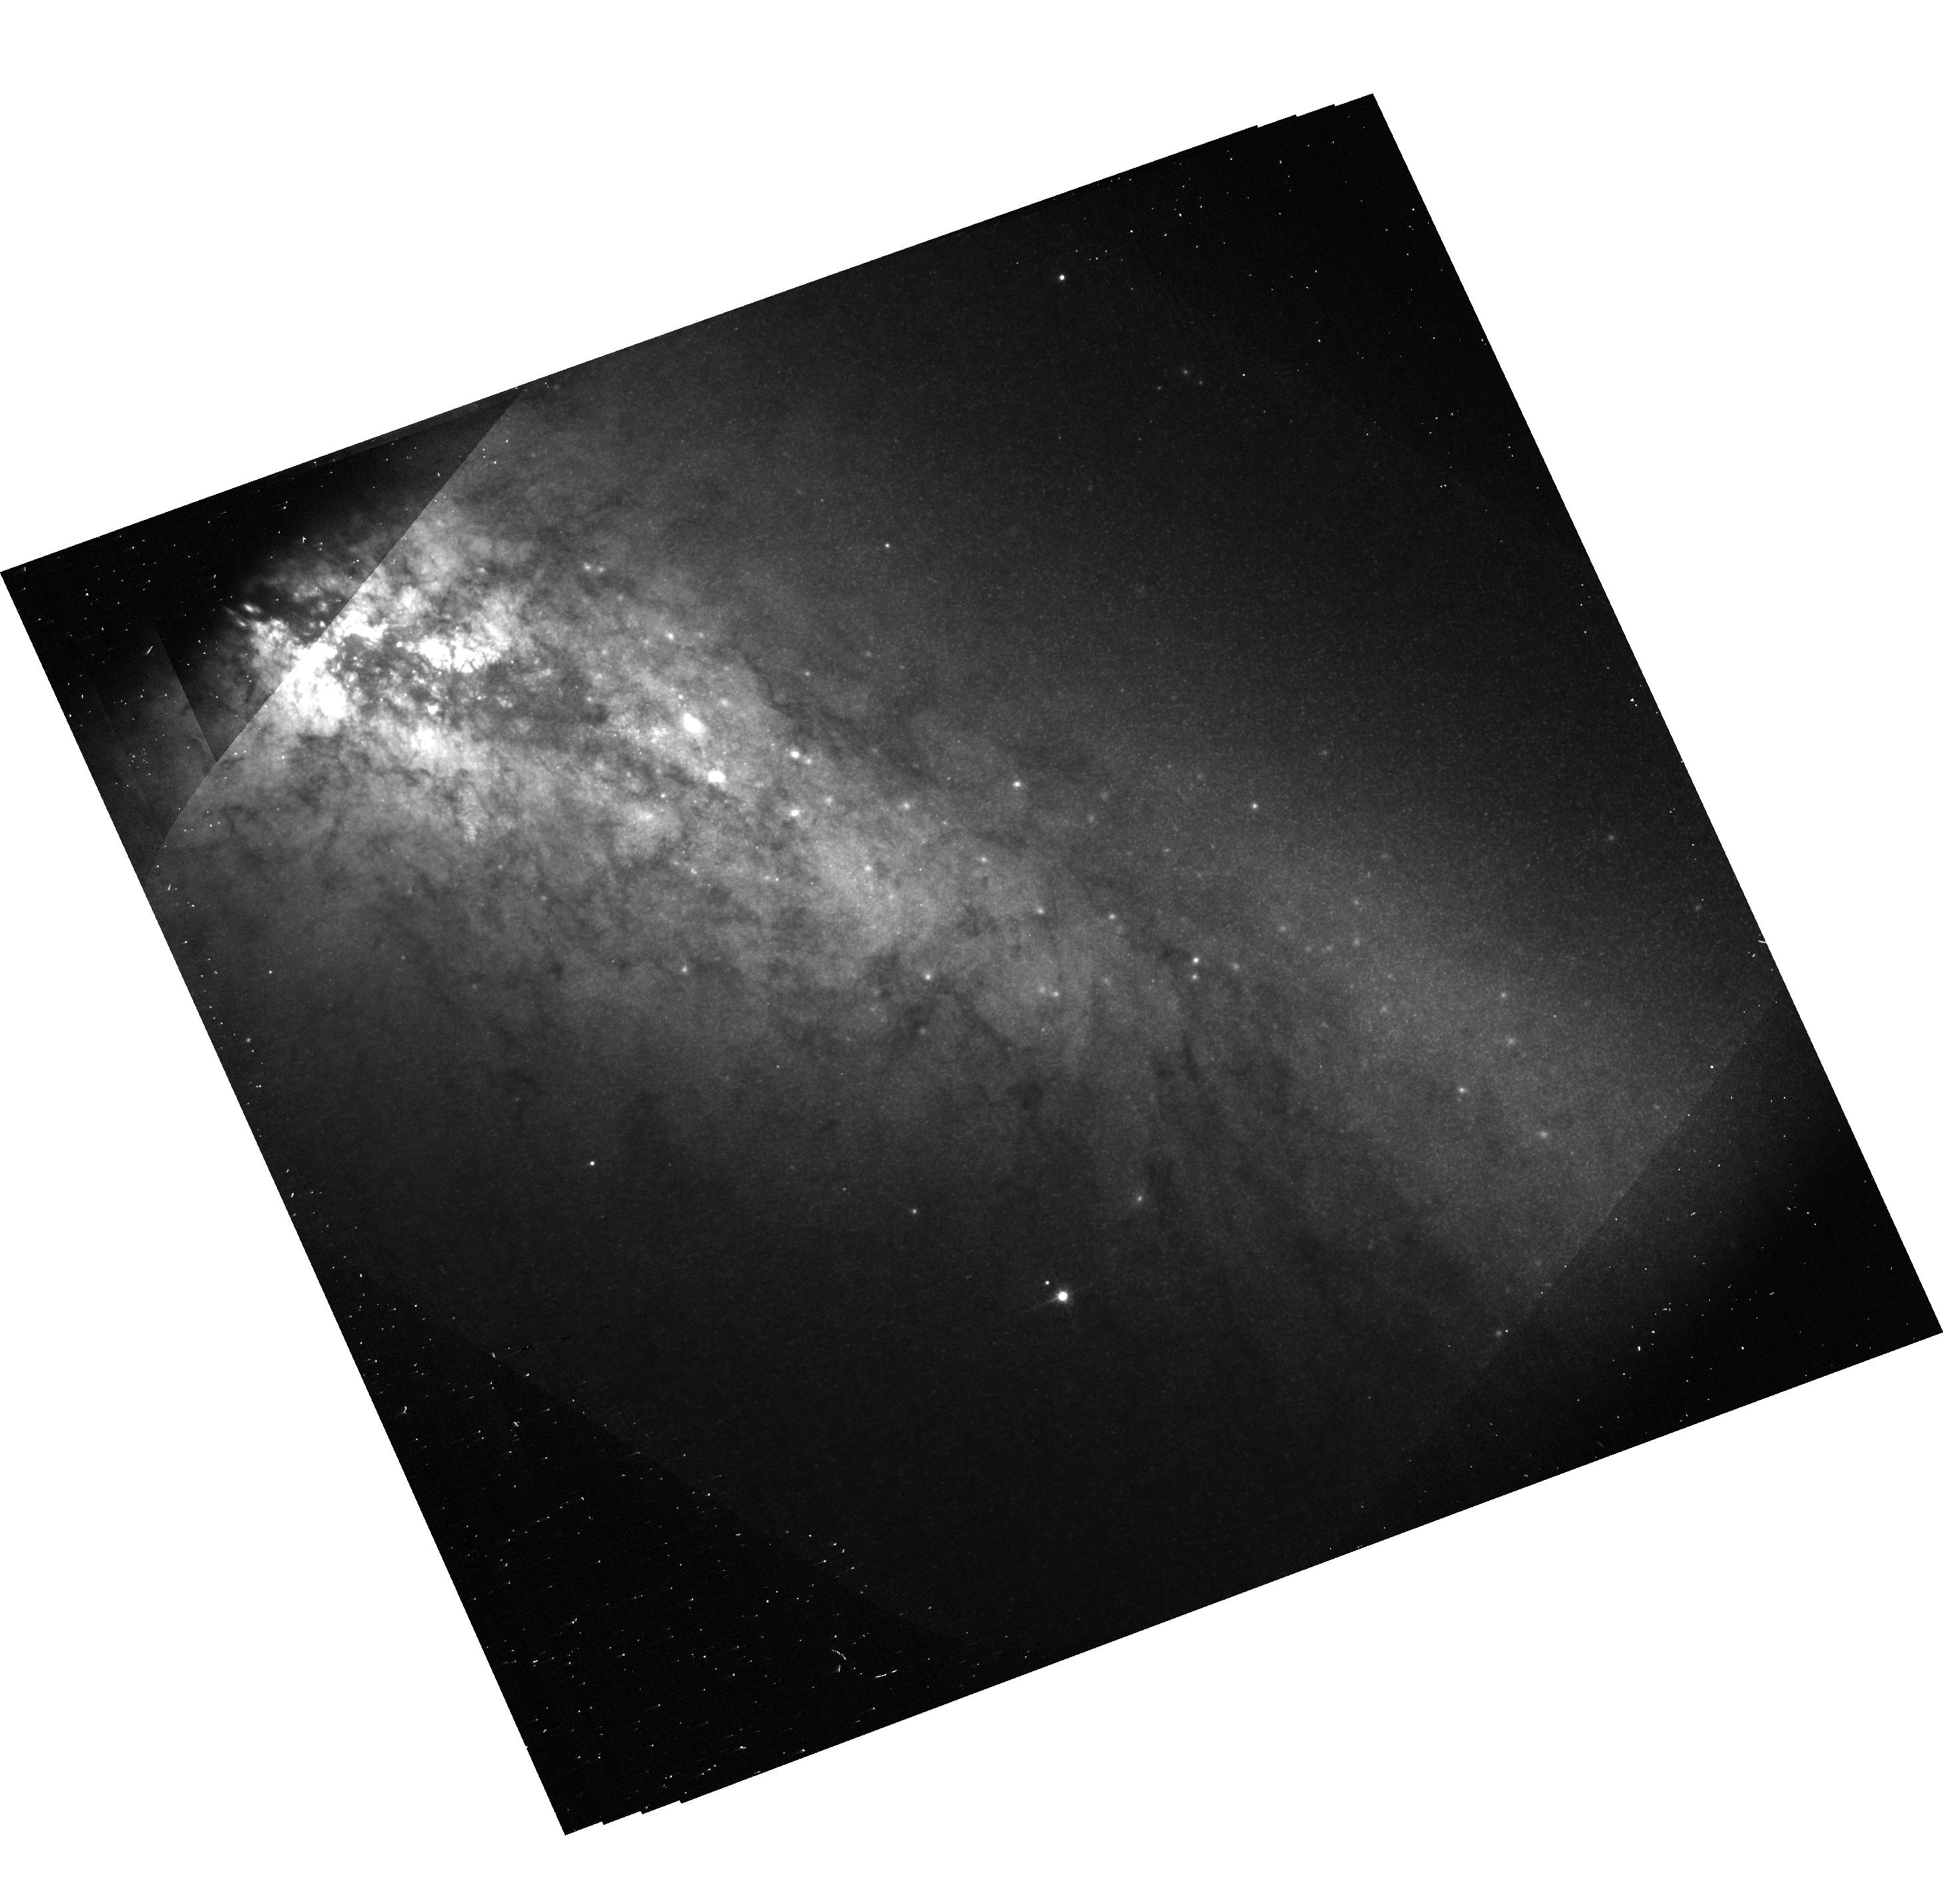
Target: SN-2014J. Instrument: ACS/WFC. Filter: F775W. Exposure: 7 min. Observation ID: hst_14139_01_acs_wfc_f775w-pol0v_jcye01

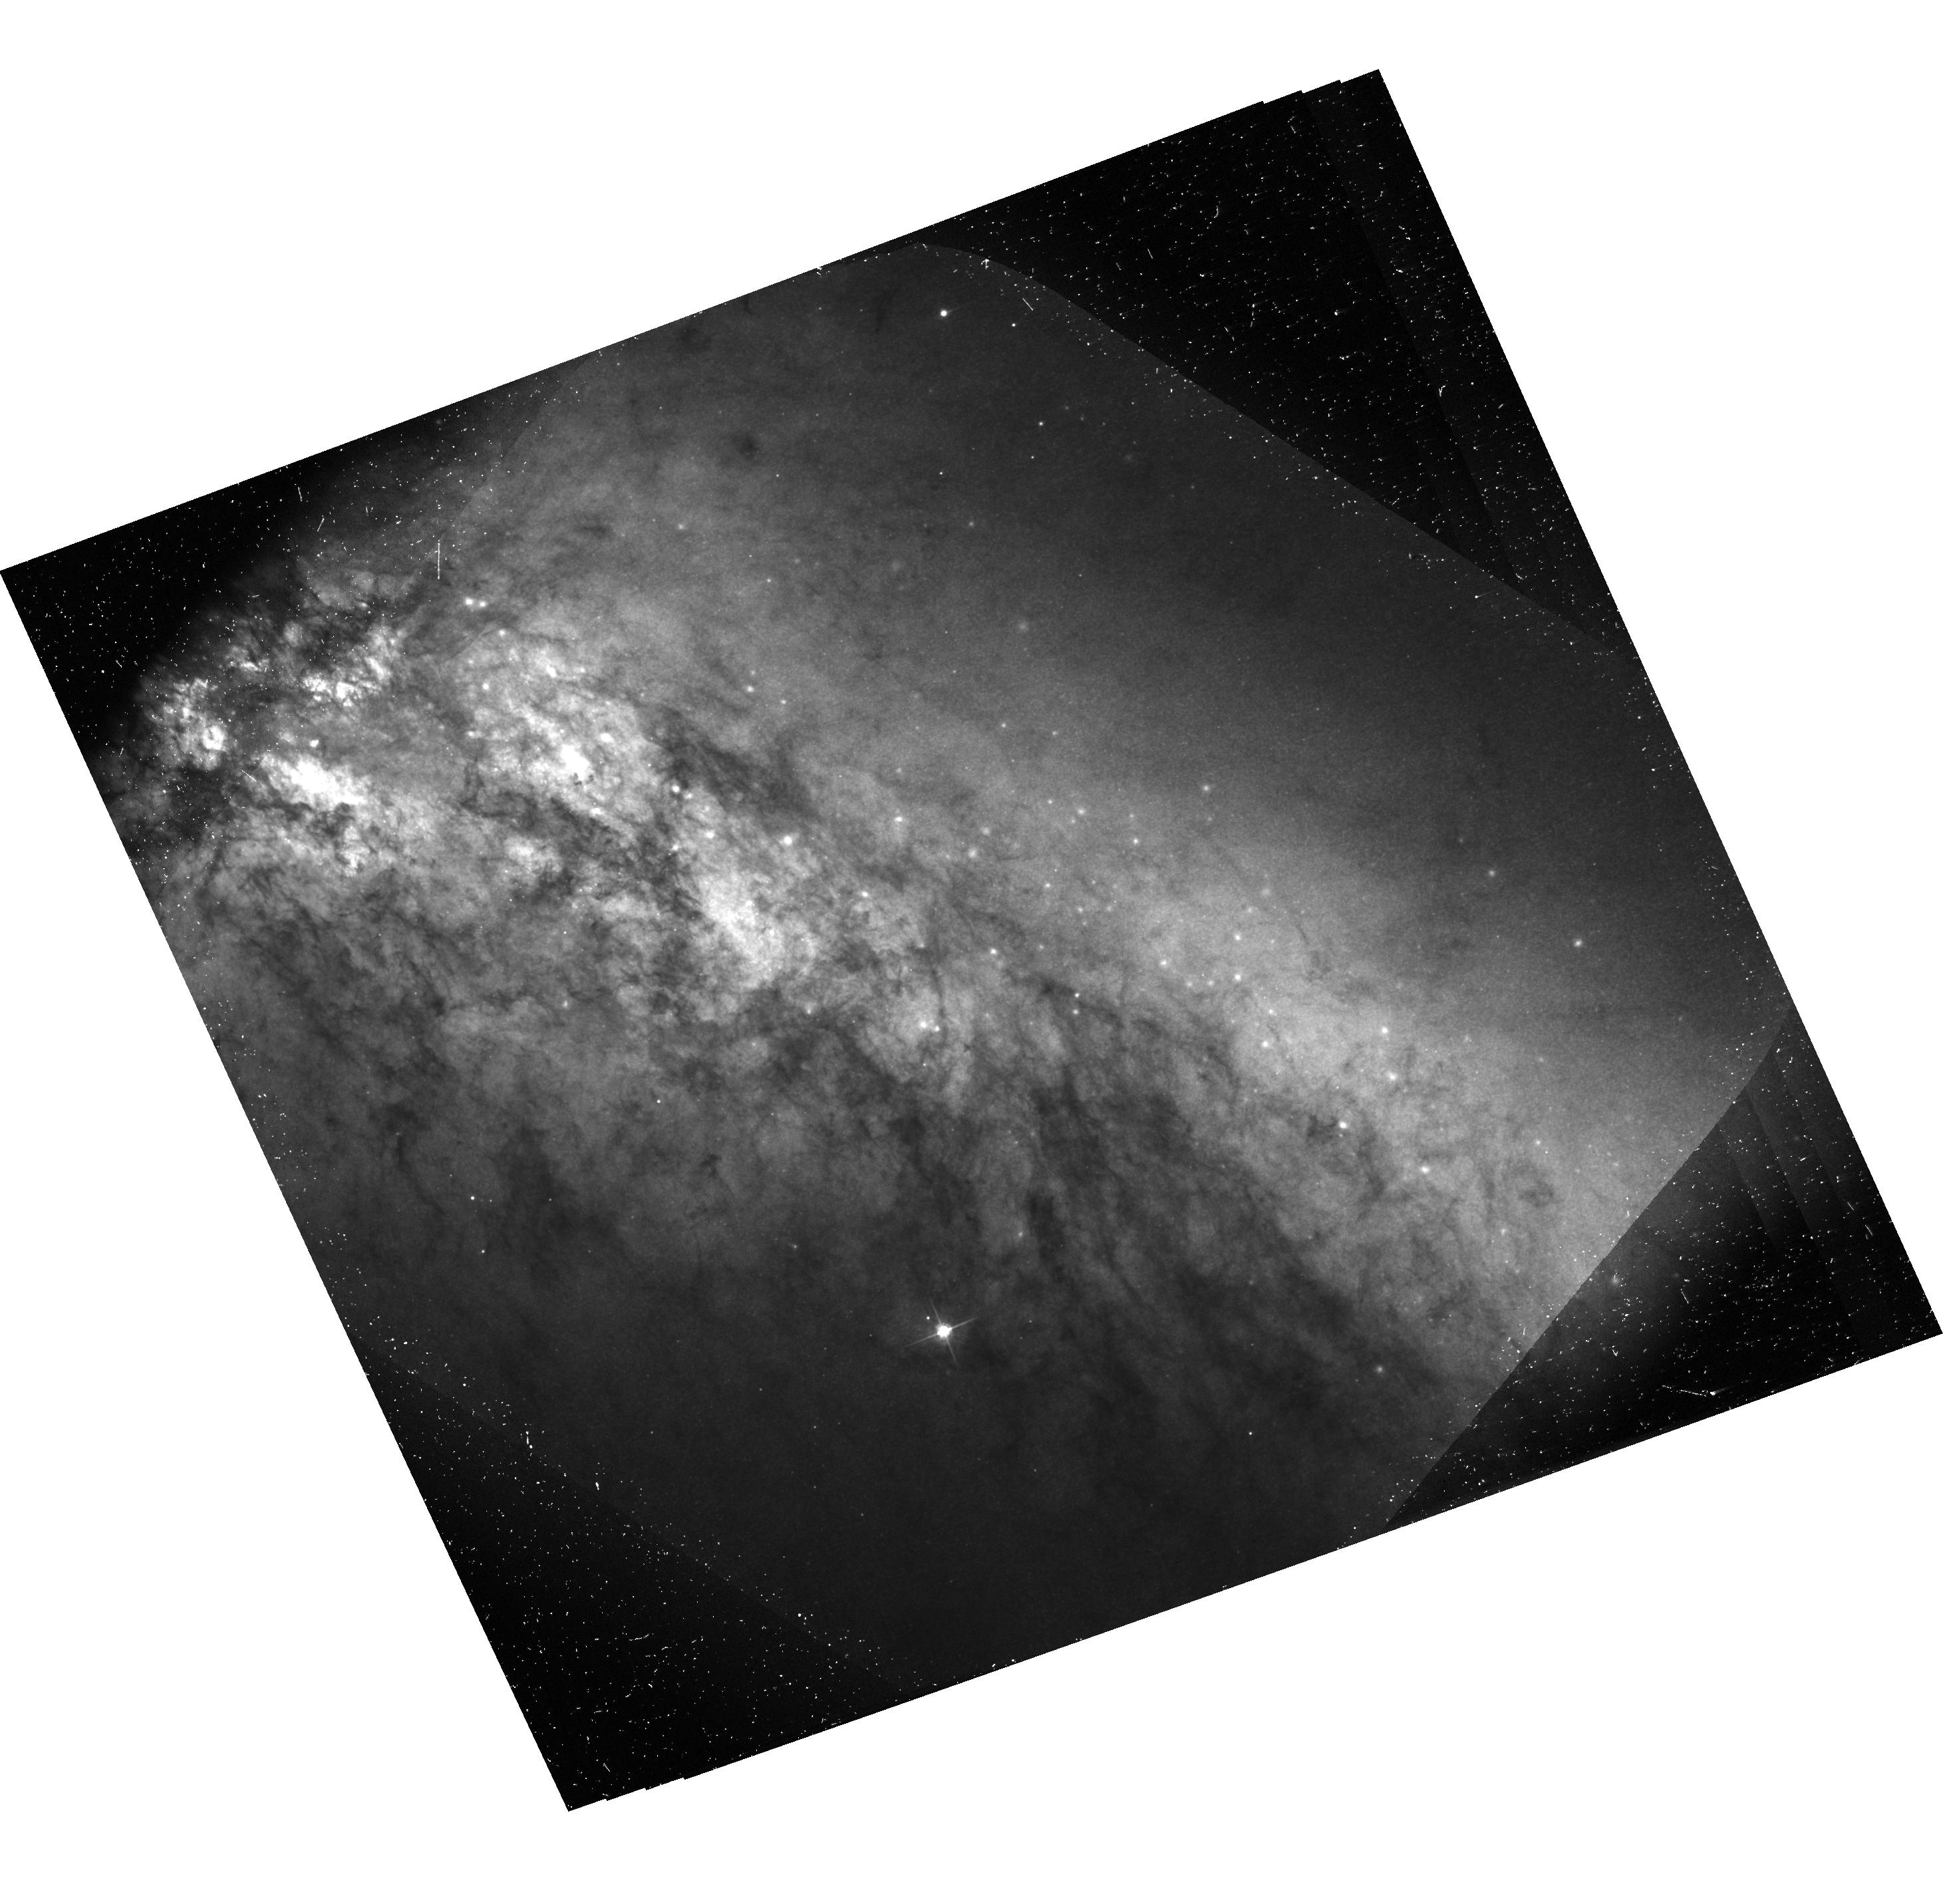
Target: SN-2014J. Instrument: ACS/WFC. Filter: F475W. Exposure: 1.2 h. Observation ID: hst_14139_06_acs_wfc_f475w-pol120v_jcye06

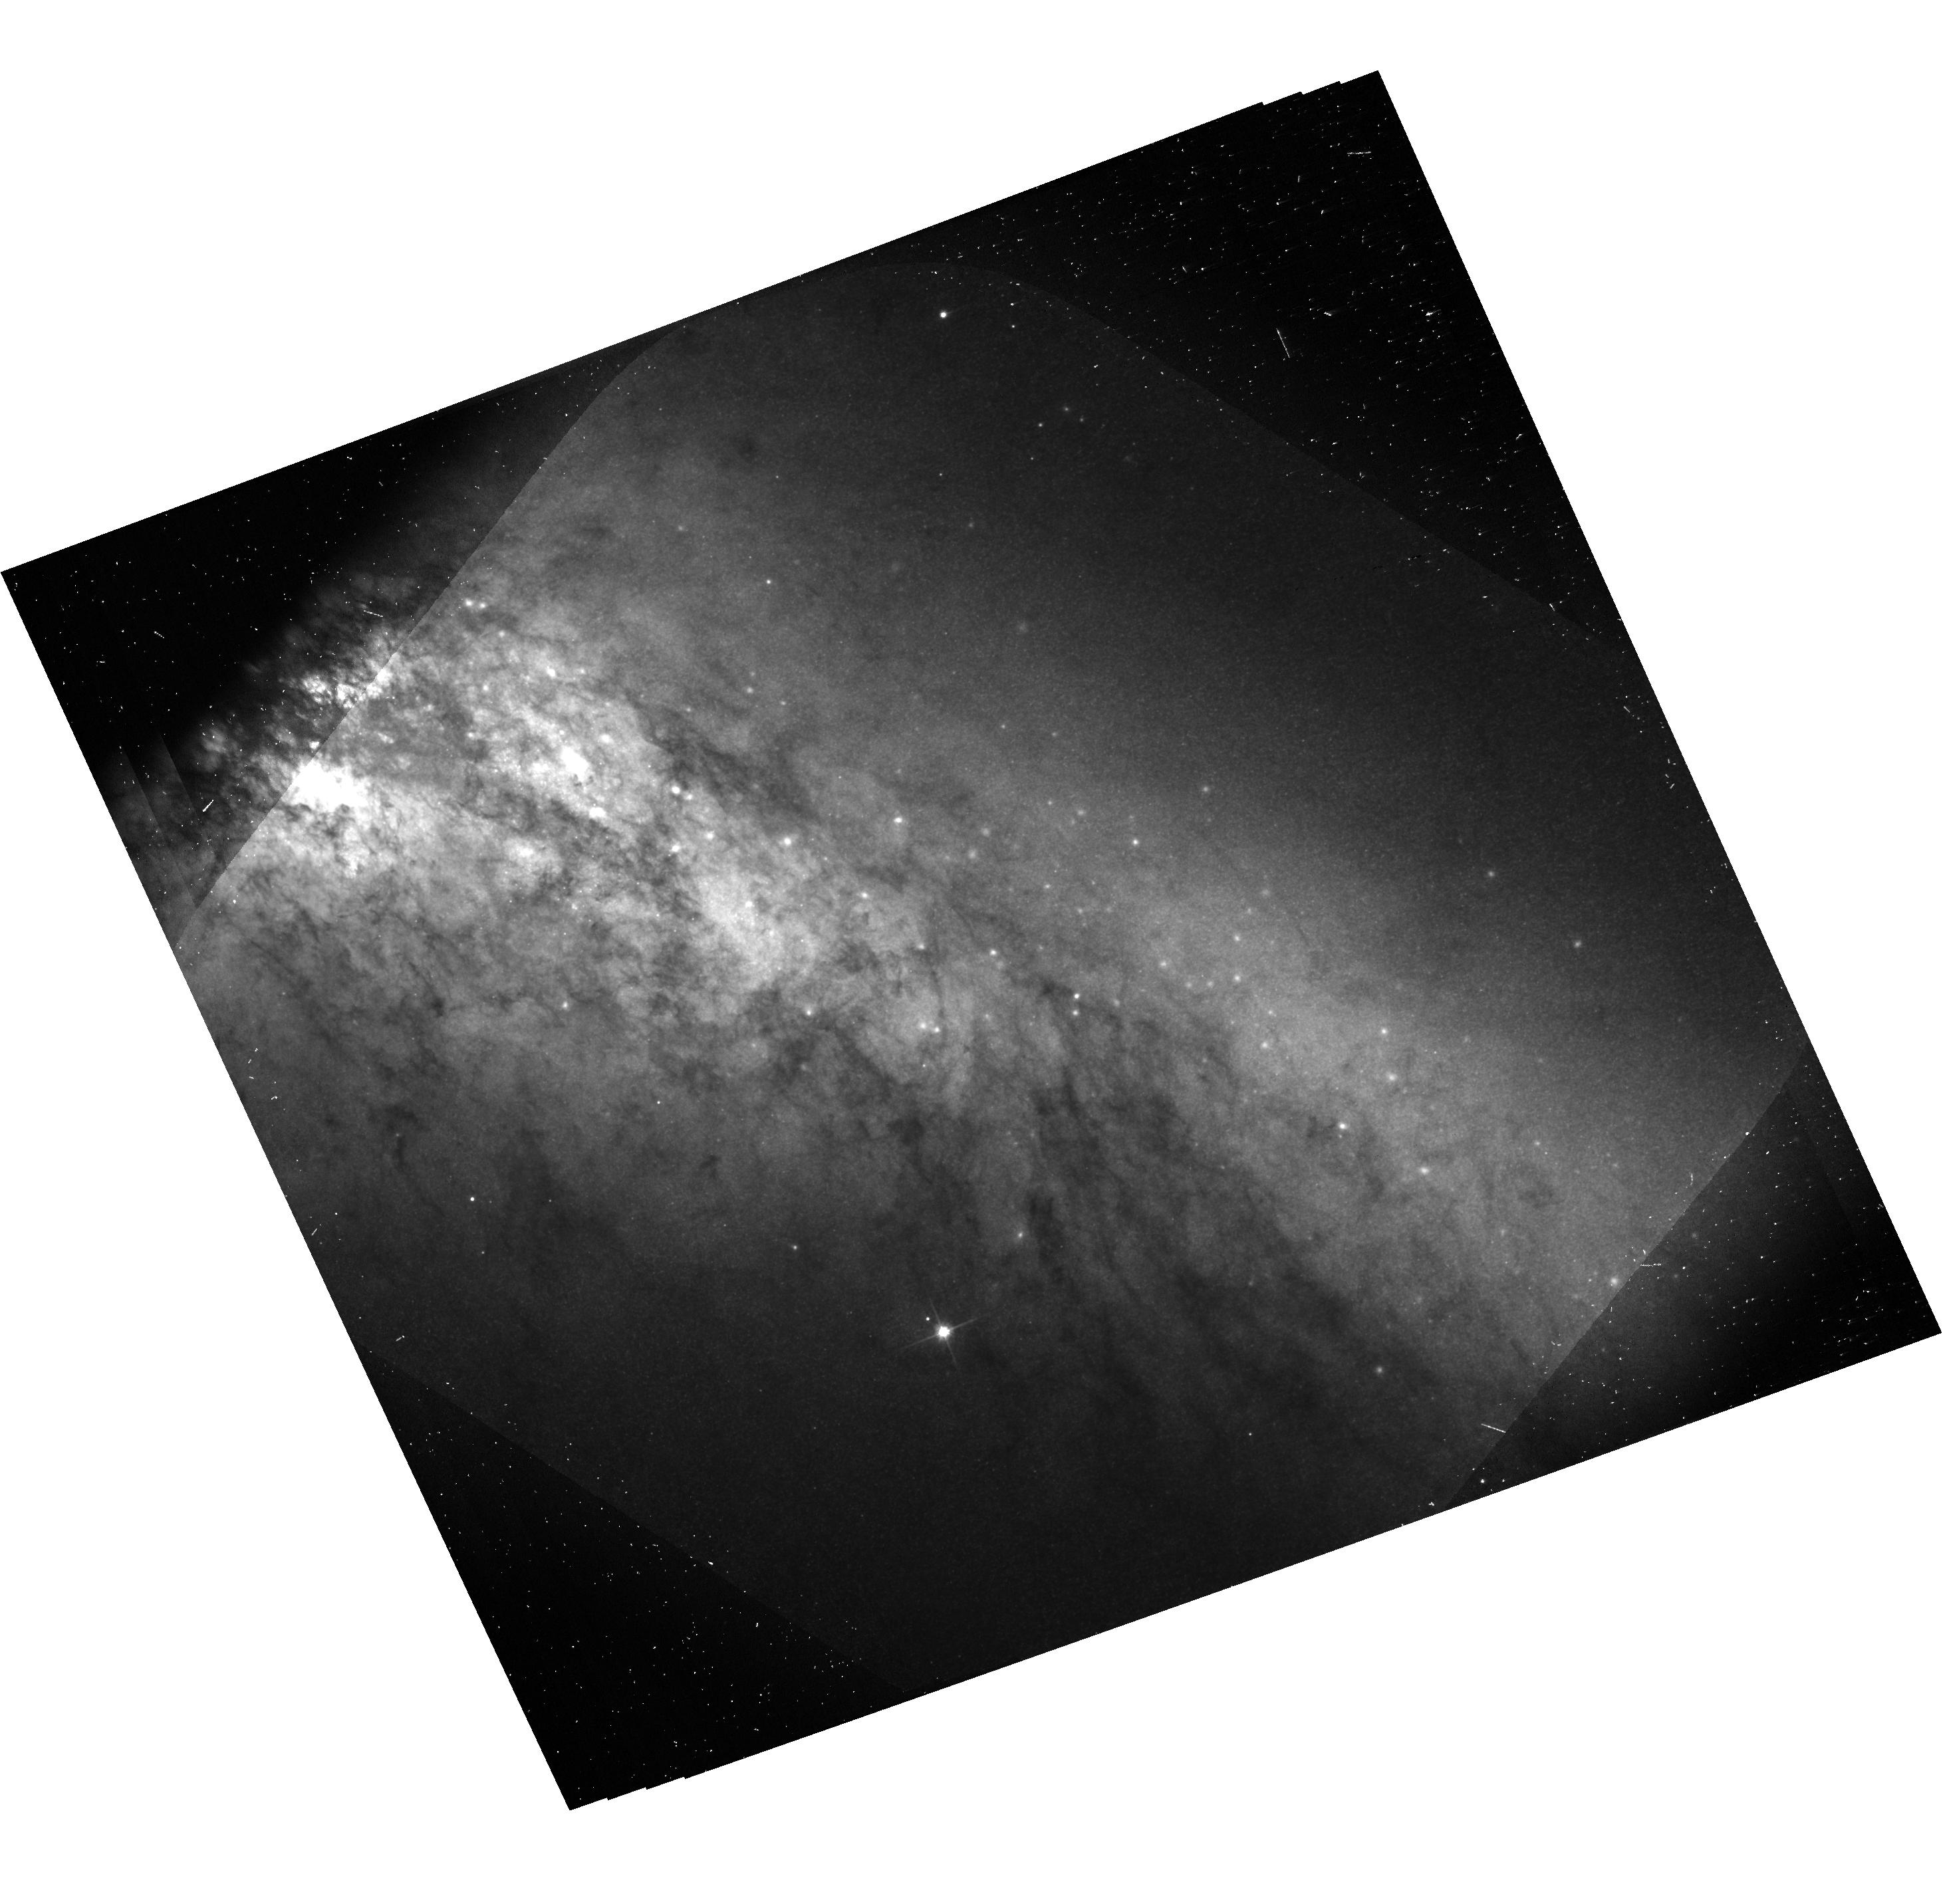
Target: SN-2014J. Instrument: ACS/WFC. Filter: F606W. Exposure: 21 min. Observation ID: hst_14139_08_acs_wfc_f606w-pol60v_jcye08

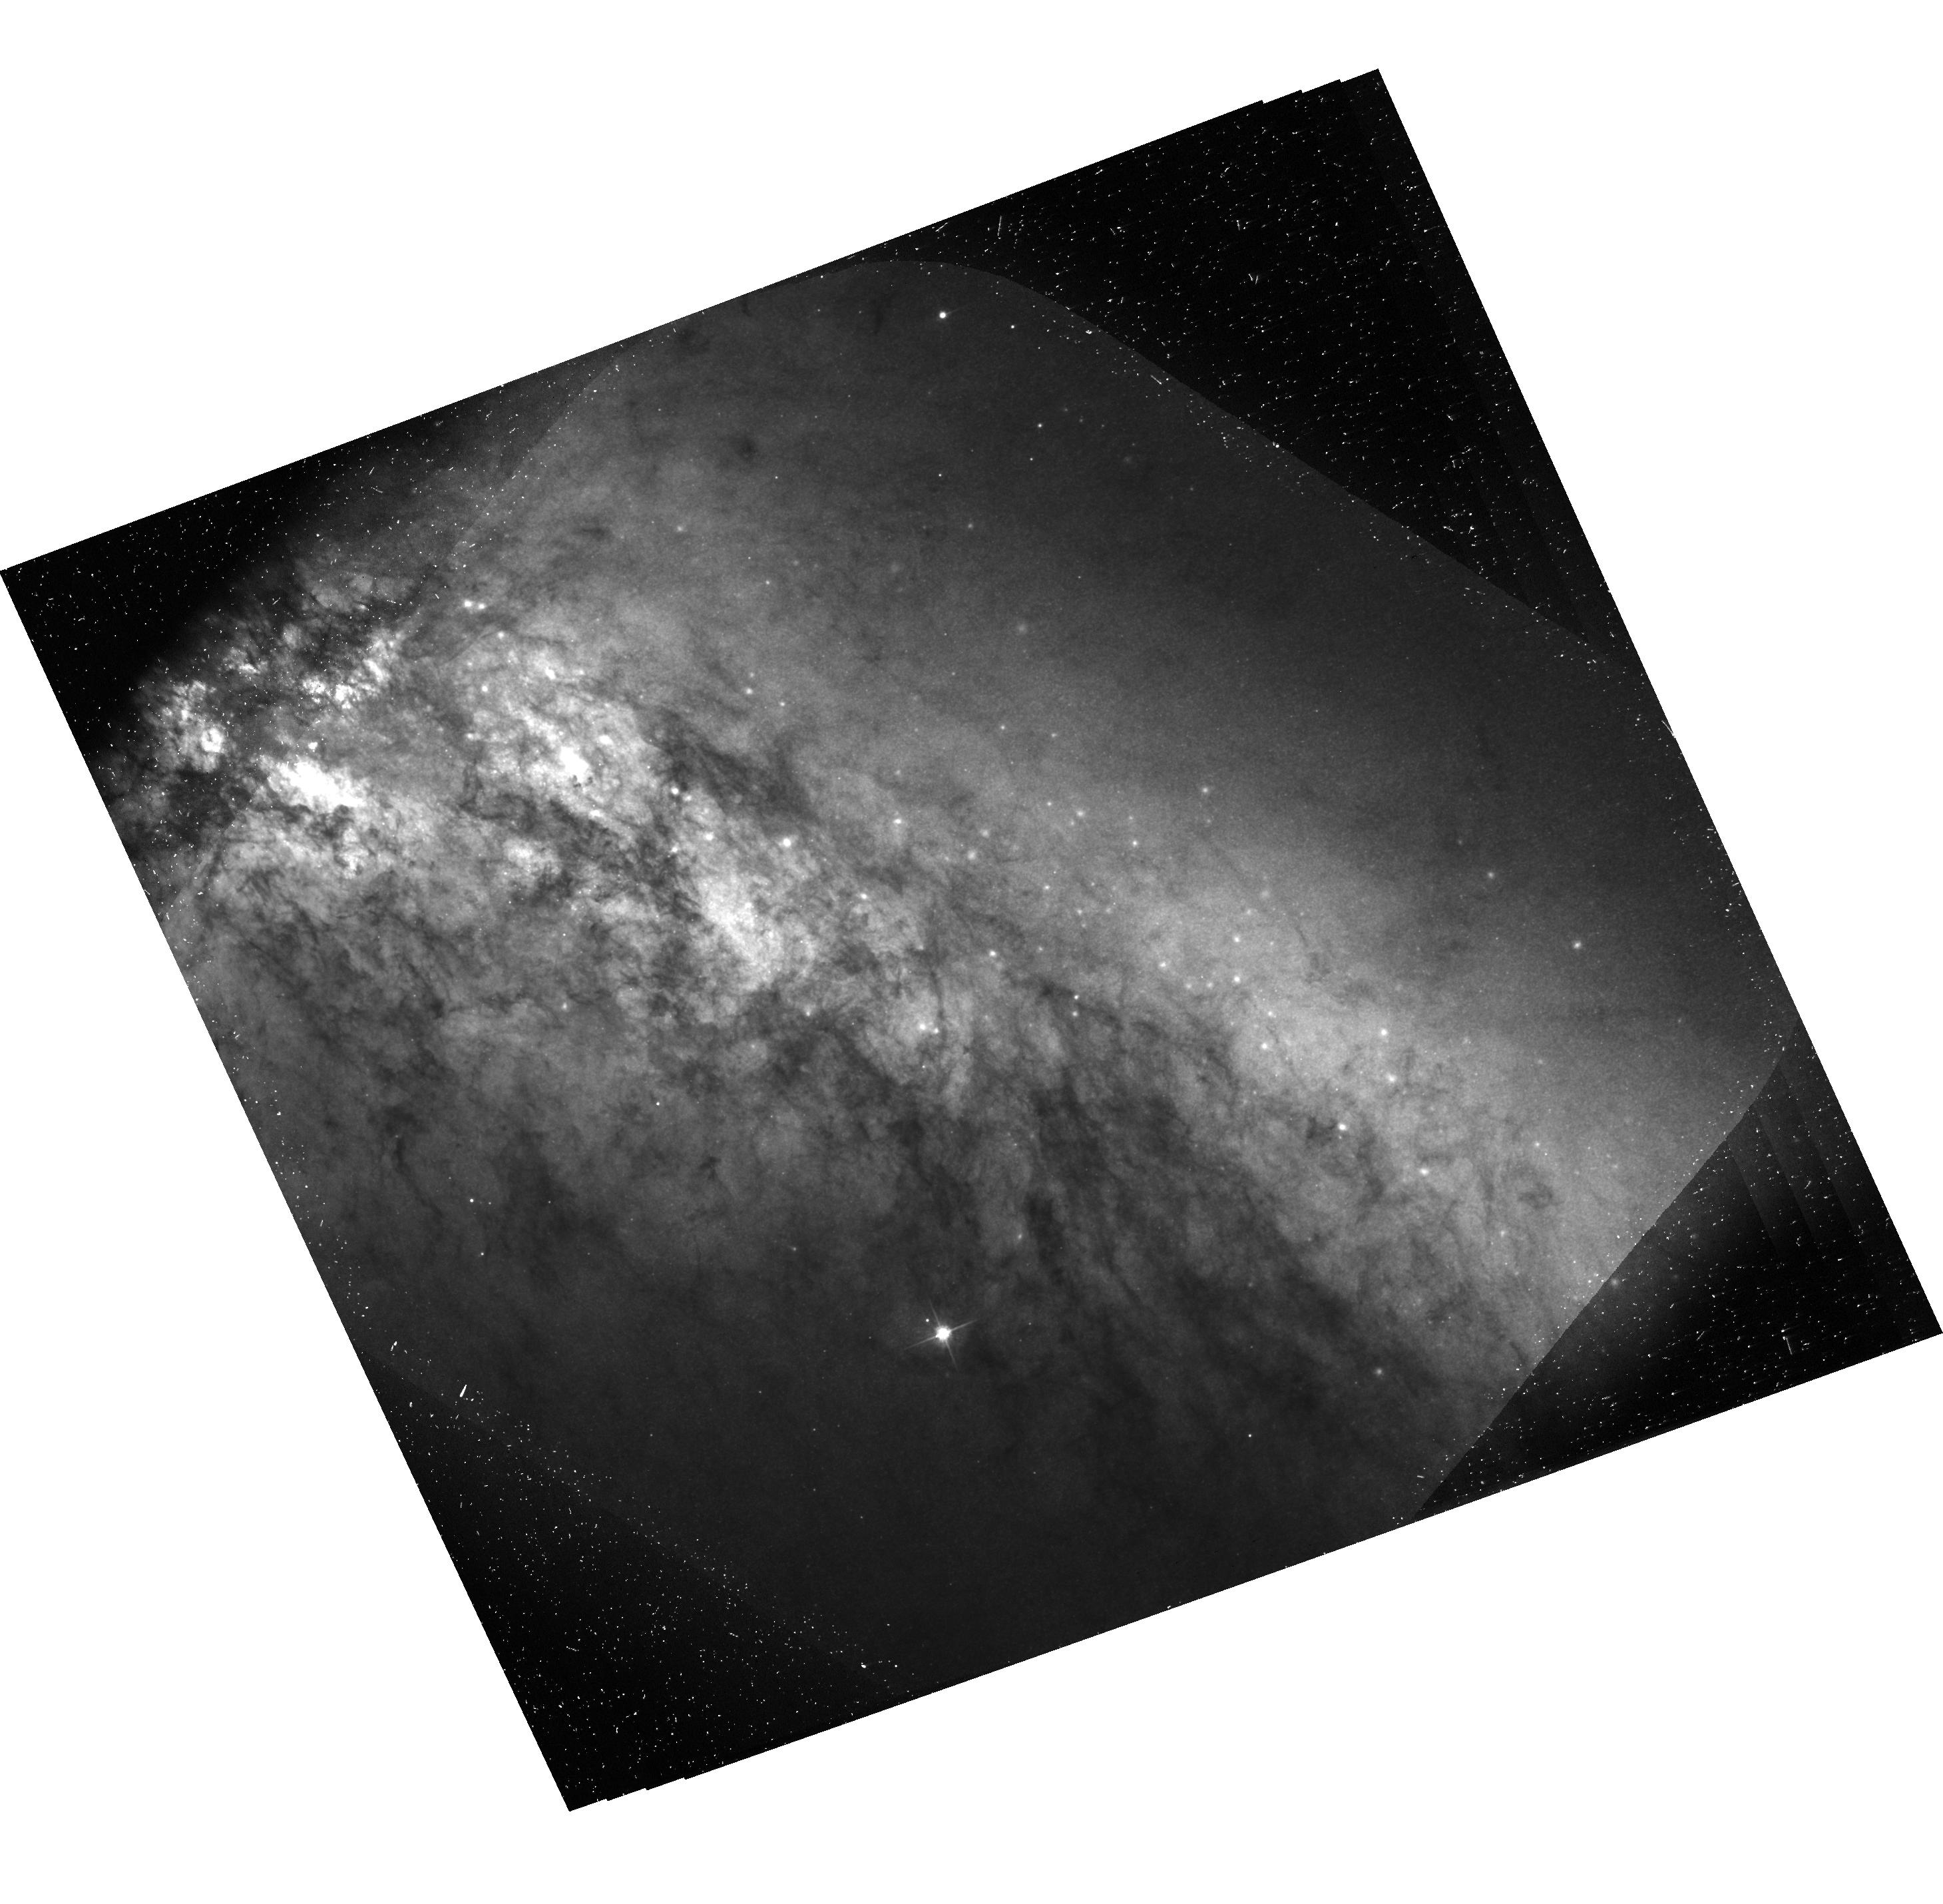
Target: SN-2014J. Instrument: ACS/WFC. Filter: F475W-POL0V. Exposure: 1.2 h. Observation ID: hst_14139_05_acs_wfc_f475w-pol0v_jcye05

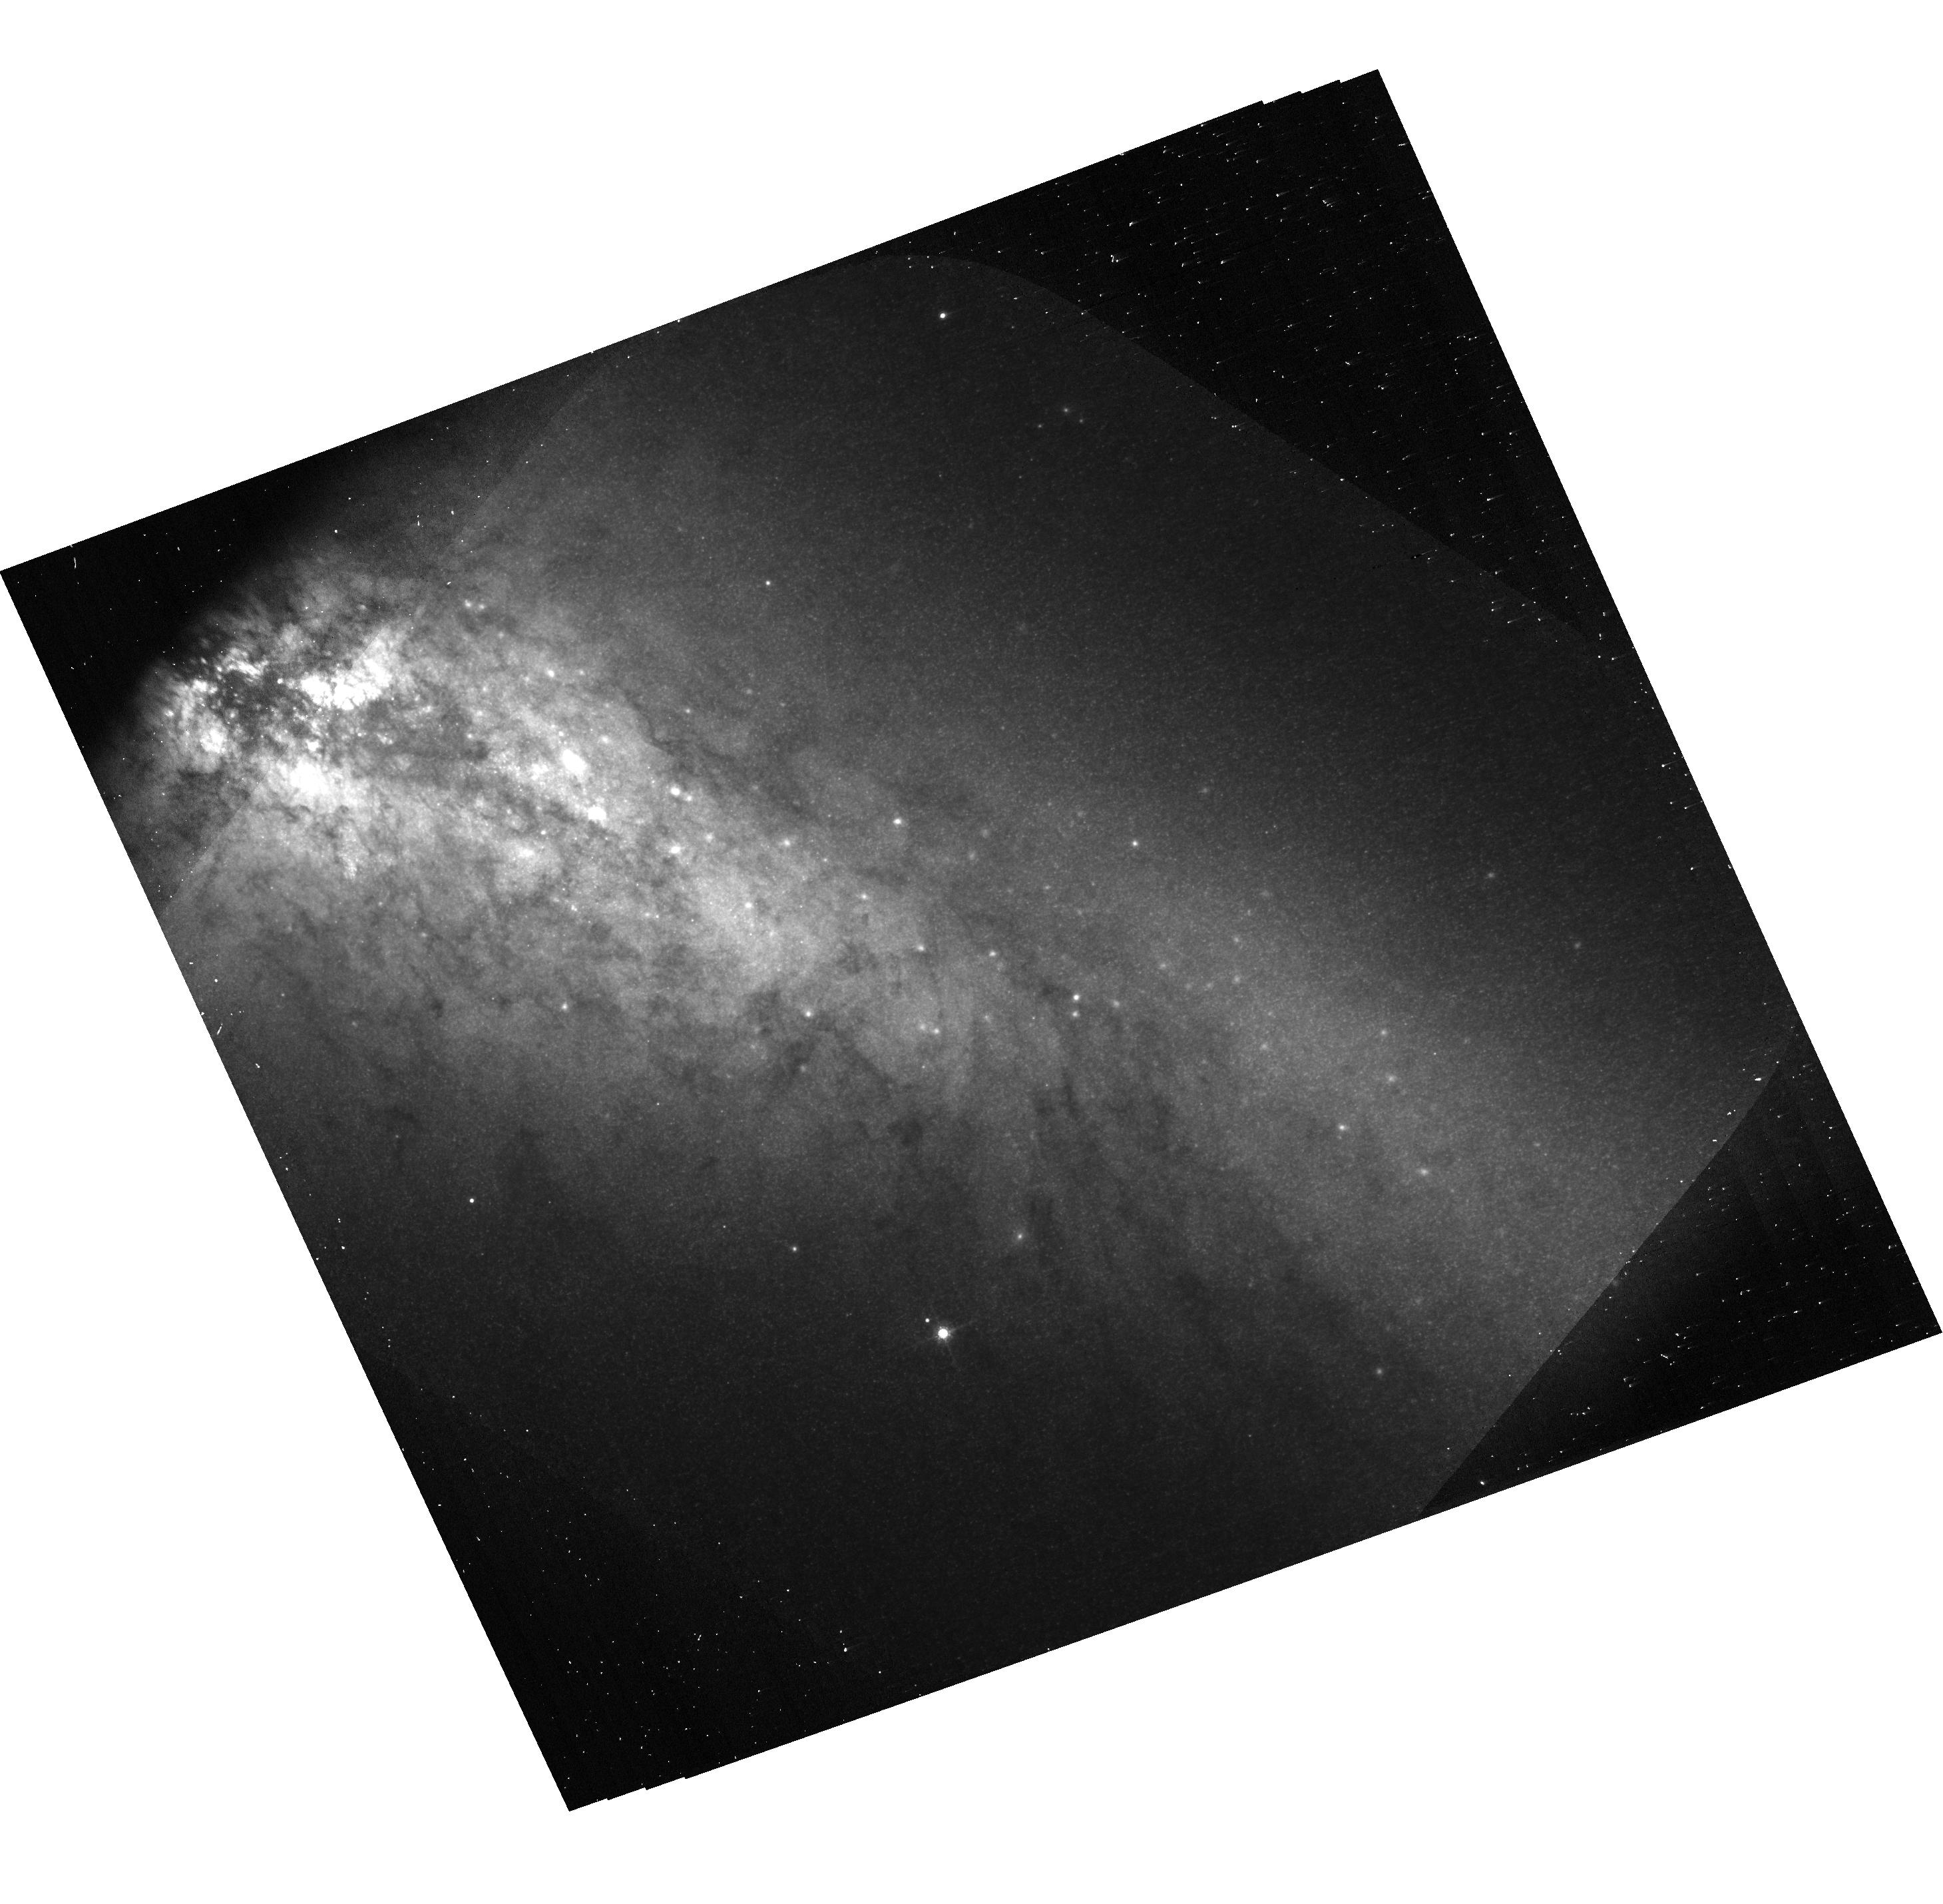
Target: SN-2014J. Instrument: ACS/WFC. Filter: F775W-POL0V. Exposure: 7 min. Observation ID: hst_14139_05_acs_wfc_f775w-pol0v_jcye05

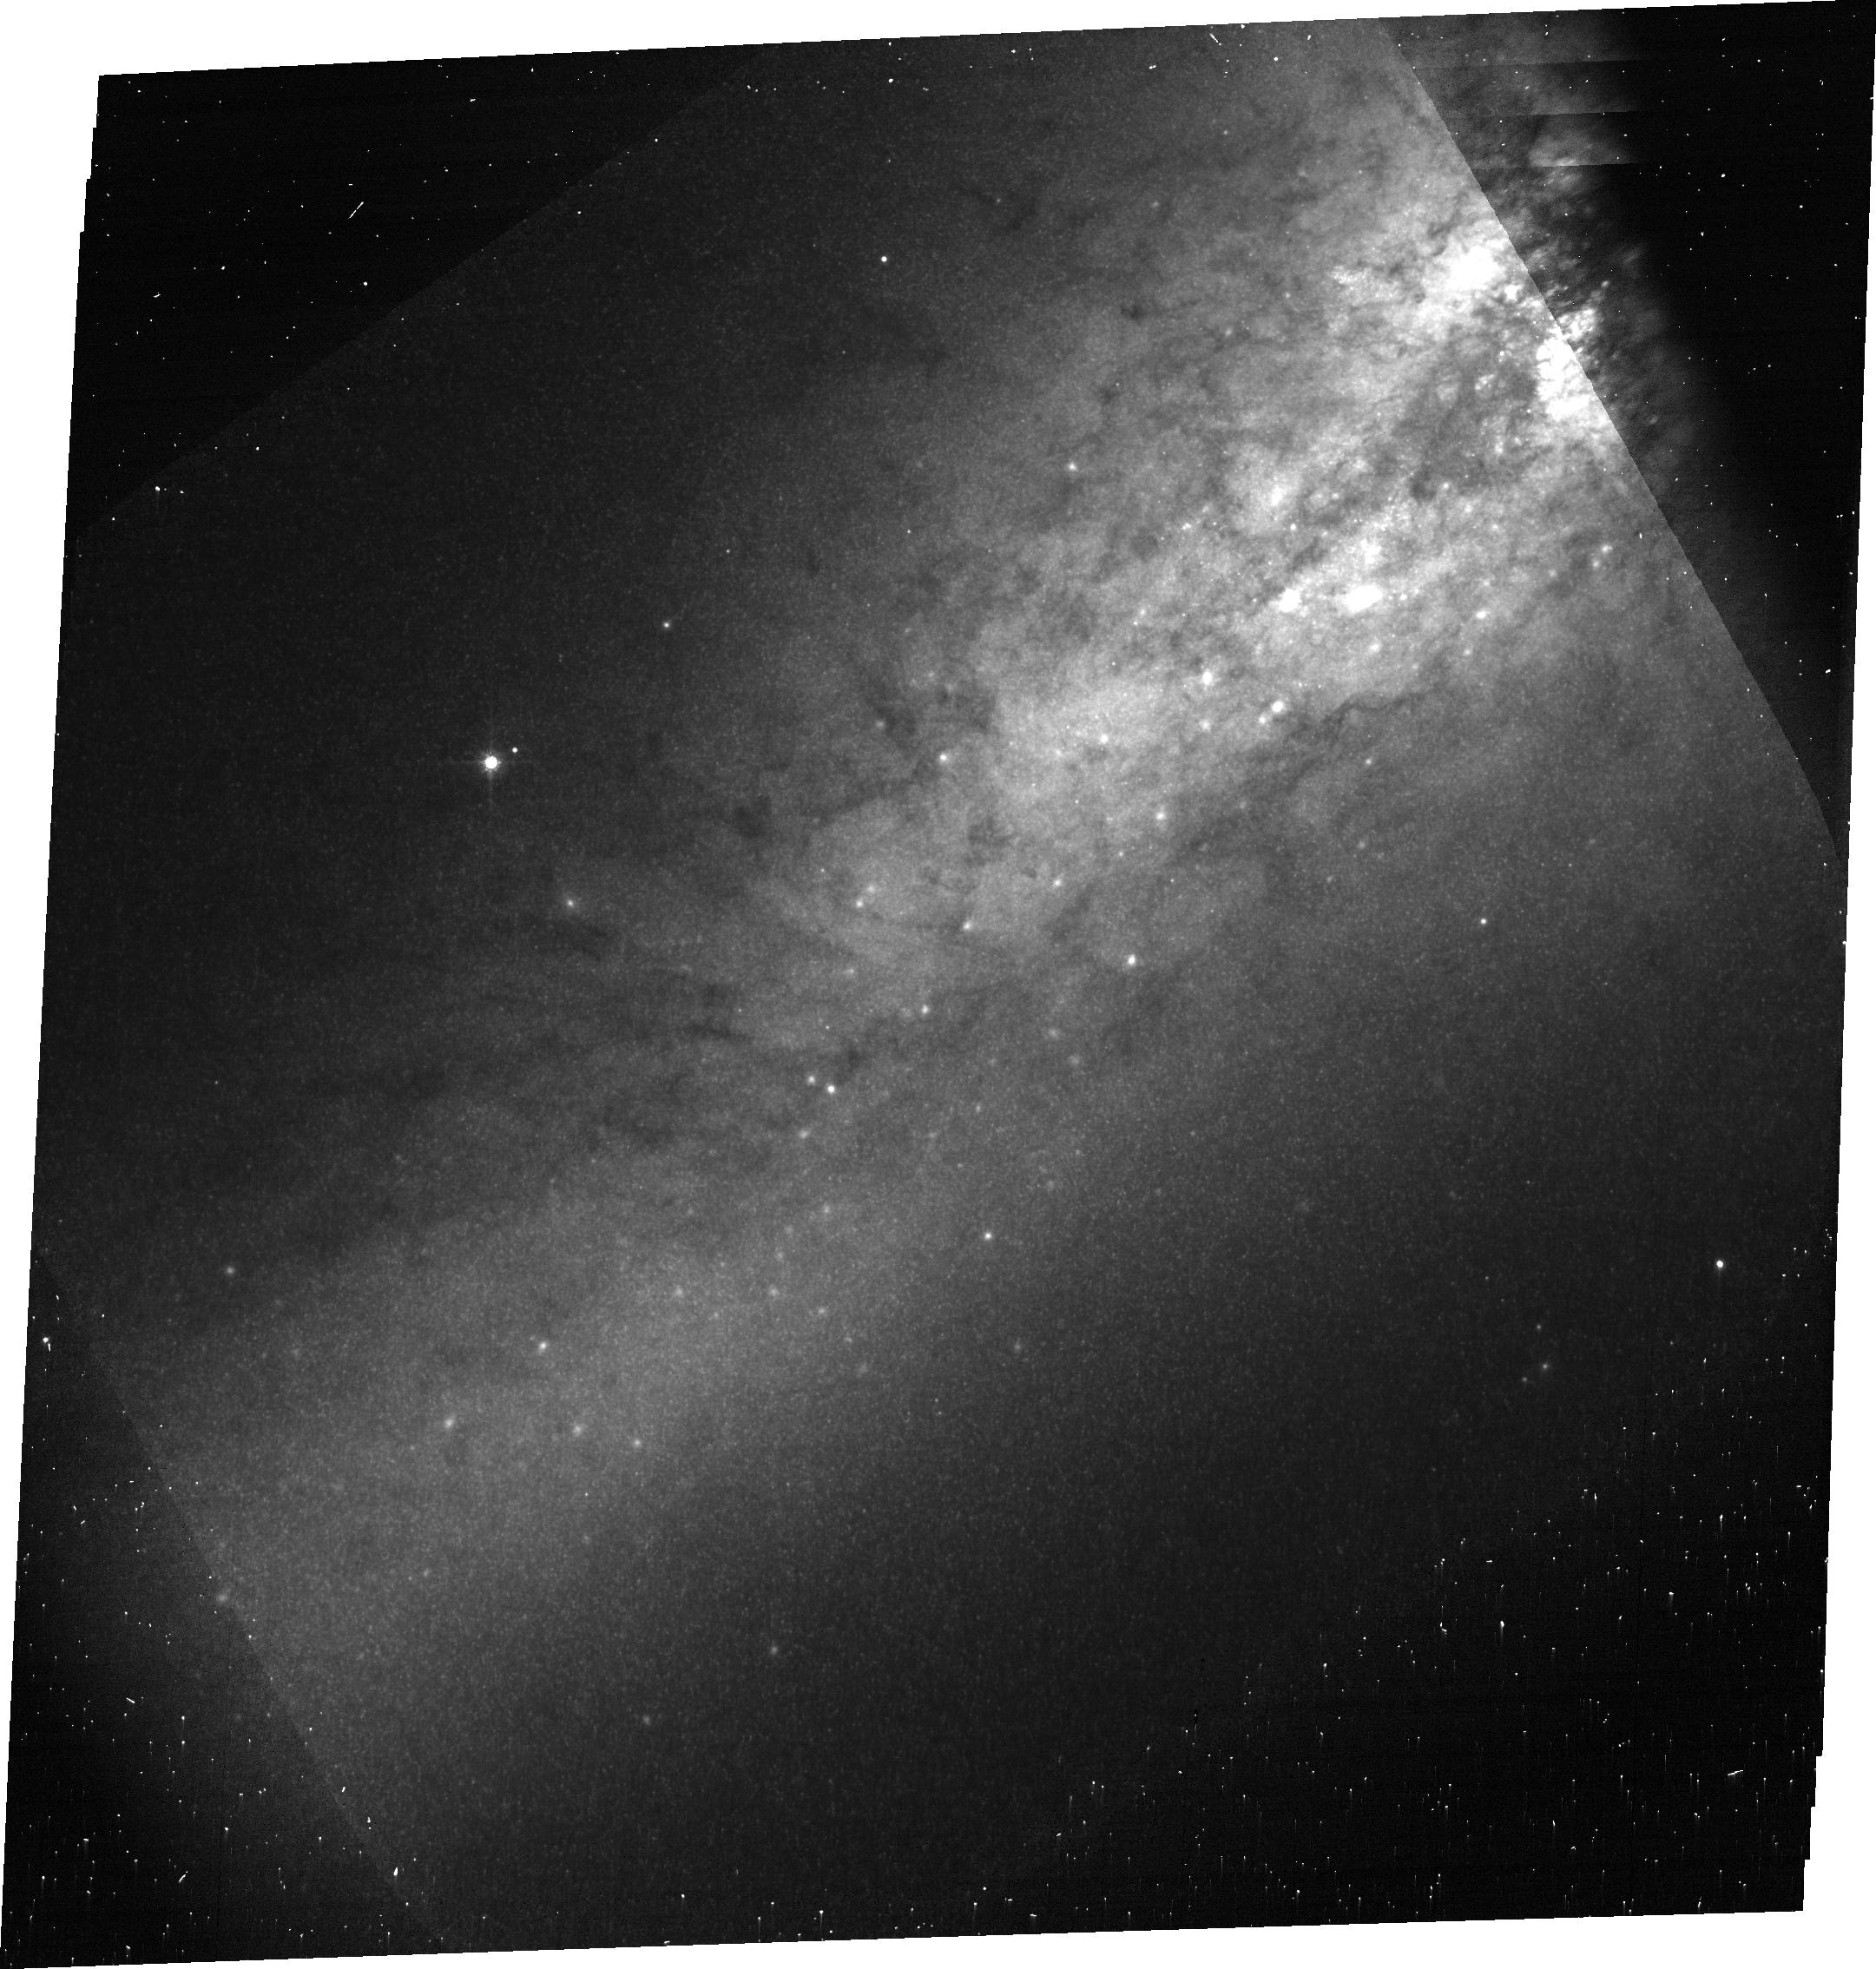
Target: SN-2014J. Instrument: ACS/WFC. Filter: F775W. Exposure: 7 min. Observation ID: jcye05020

Imaging Polarimetry of Light Echoes around SN 2014J (PI: Wang, Lifan)

Because of the proximity of the Type Ia SN 2014J, HST can resolve light echoes from dust with an impact parameter of just a few light years. Only dust so close to the supernova can scatter light at large angles into the line of sight. Therefore, polarization of a light echo is an ambiguous criterion for the identification of nearby matter, and such large-angle scattering will induce maximum polarization ~ 50%, which is not expected for double-degenerate progenitors. Polarized echoes also offer the unique opportunity to determine separately the extinction and scattering properties of the dust, opening the door to understanding the enigmatic extinction properties observed with many SNe Ia. Since high-polarization echoes arise from large-angle scattering, the involved dust must be on nearly the same celestial sphere as the SN. This enables a simple geometric absolute distance measurement. We aim at advancing all three of these important topics simultaneously through imaging polarimetry of SN 2014J at 4 epochs.